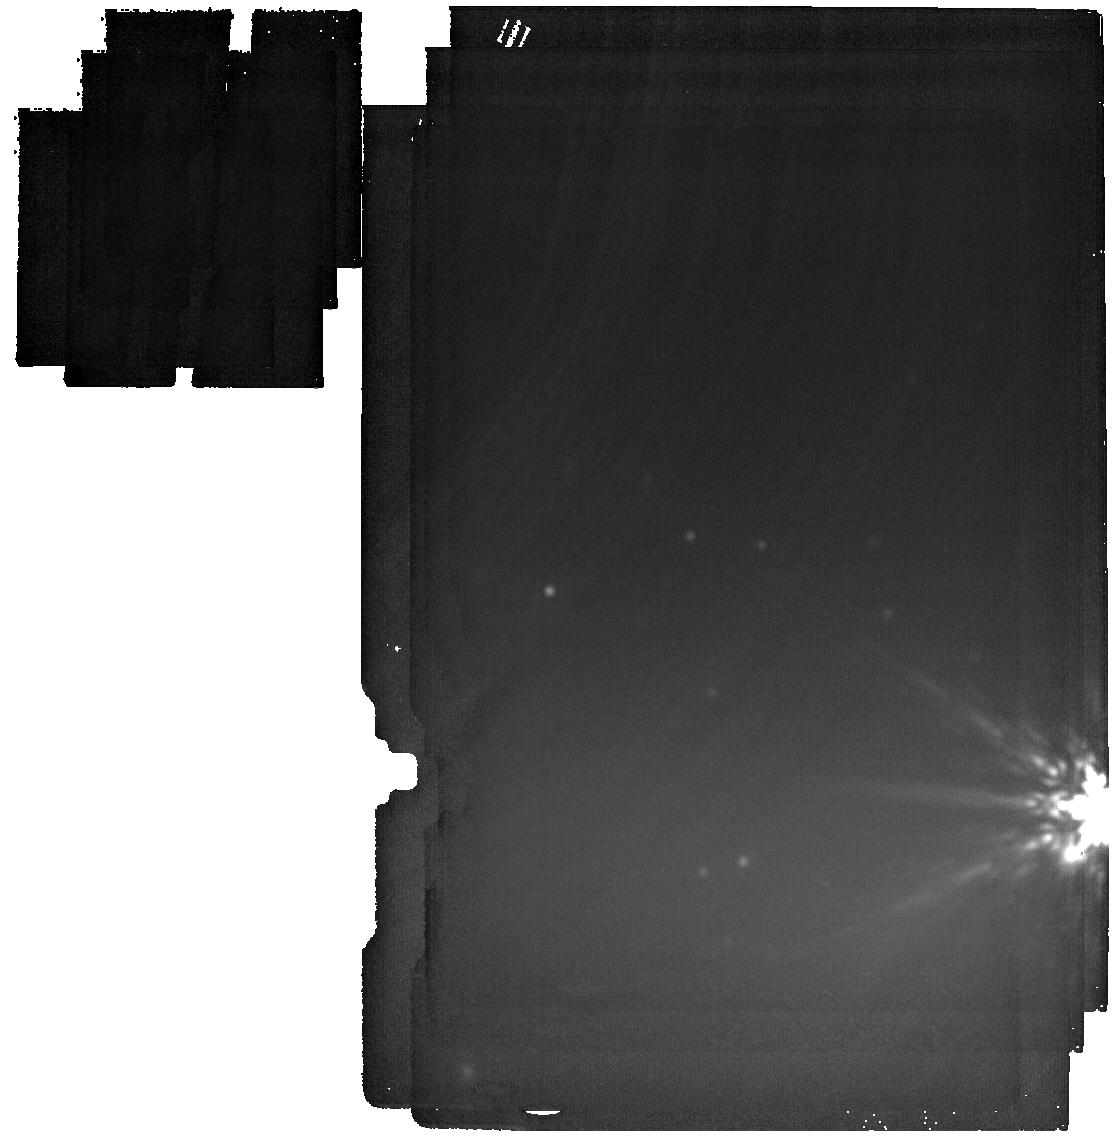
Target: WTP-M33-1. Instrument: MIRI. Filter: F2550W. Exposure: 4 min. Observation ID: jw09512-o001_t001_miri_f2550w

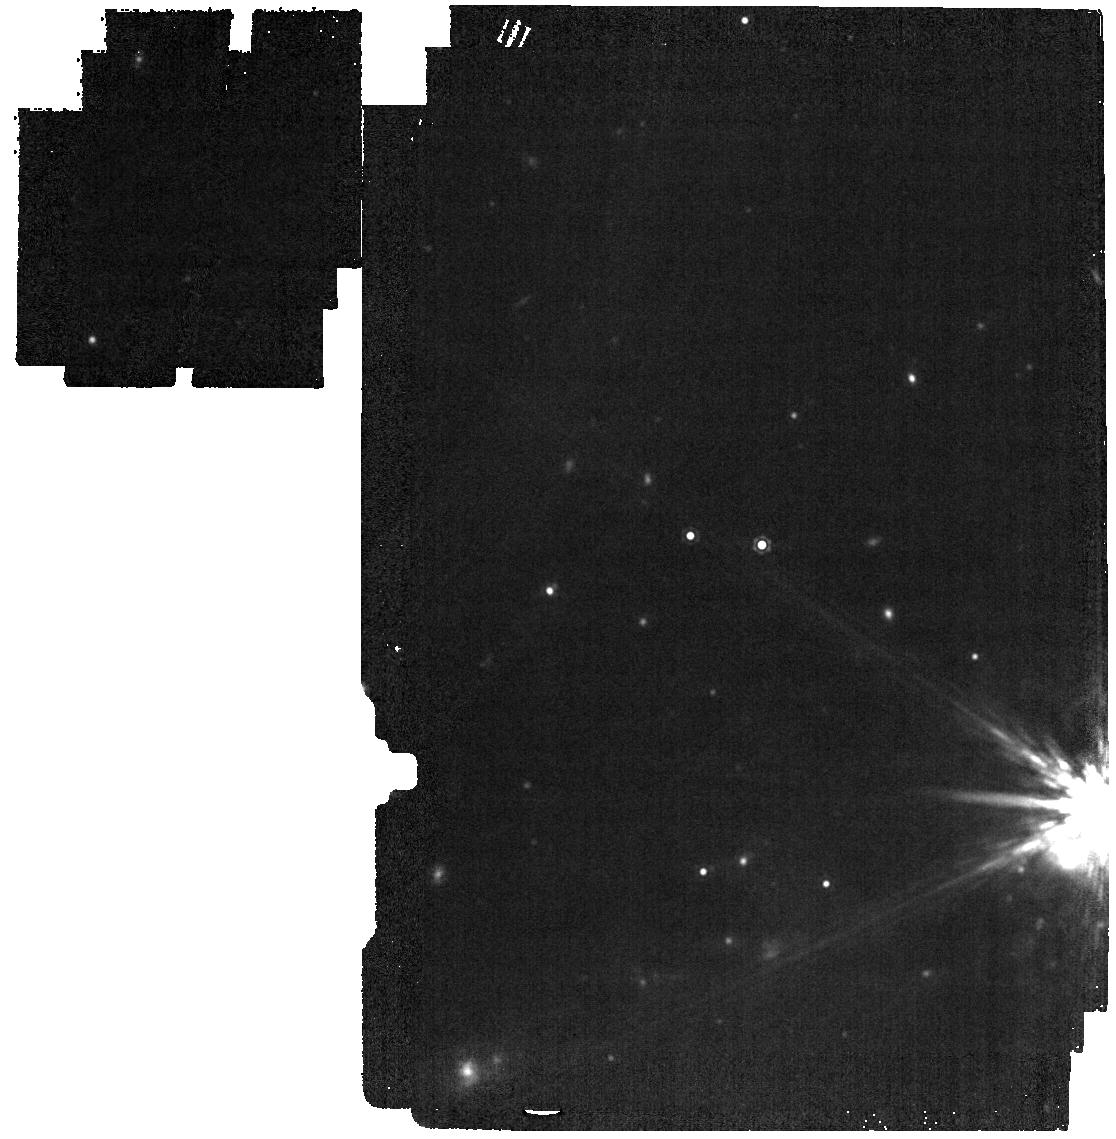
Target: WTP-M33-1. Instrument: MIRI. Filter: F1500W. Exposure: 2 min. Observation ID: jw09512-o001_t001_miri_f1500w

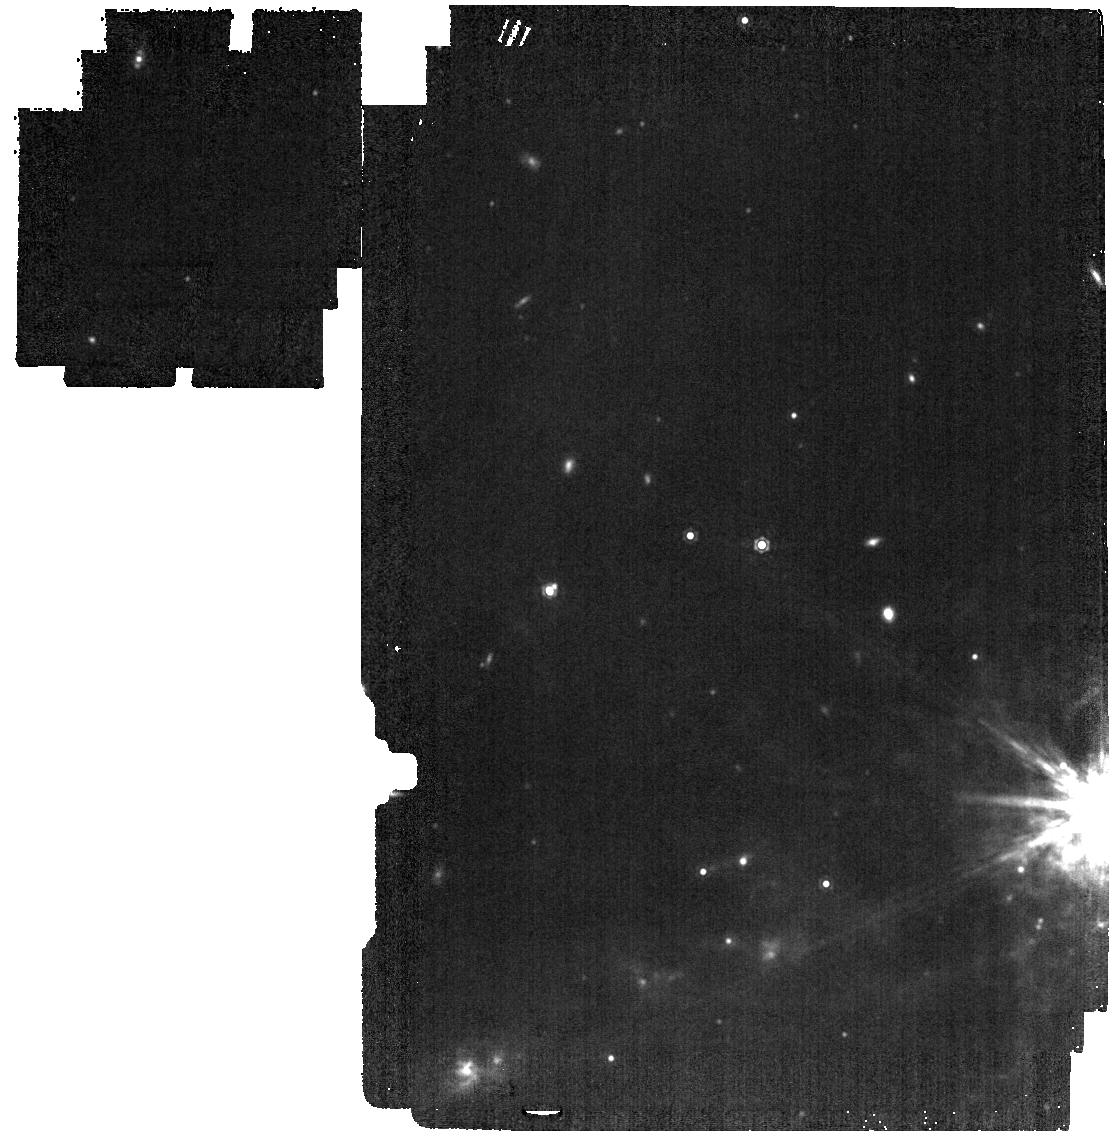
Target: WTP-M33-1. Instrument: MIRI. Filter: F1280W. Exposure: 2 min. Observation ID: jw09512-o001_t001_miri_f1280w

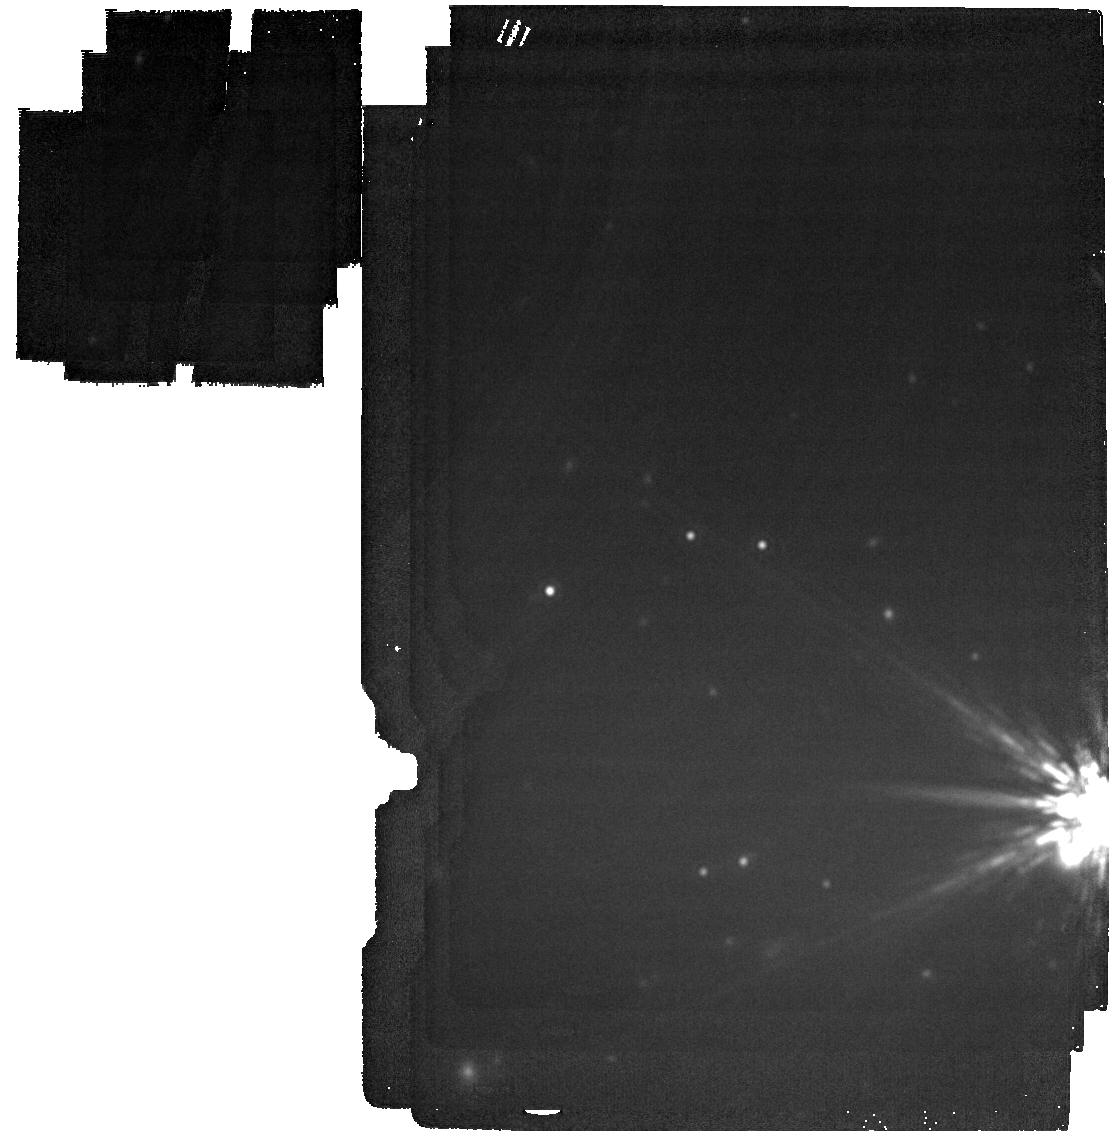
Target: WTP-M33-1. Instrument: MIRI. Filter: F2100W. Exposure: 2 min. Observation ID: jw09512-o001_t001_miri_f2100w

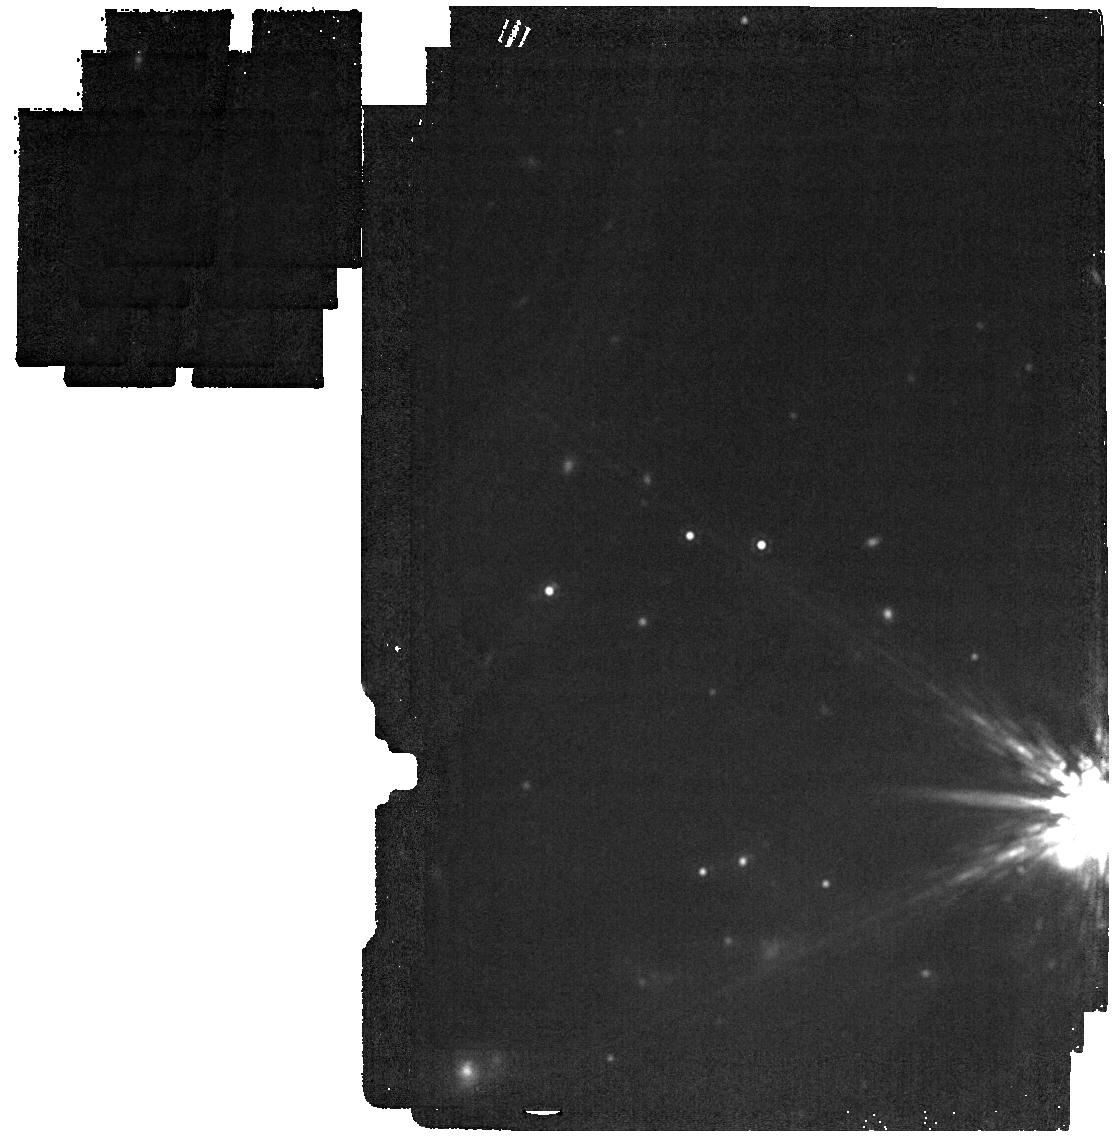
Target: WTP-M33-1. Instrument: MIRI. Filter: F1800W. Exposure: 2 min. Observation ID: jw09512-o001_t001_miri_f1800w

First Shift at an Elusive Dust Factory: Early dust and molecule formation in a giant star merger (PI: Karambelkar, Viraj)

Eruptions from stellar mergers involving giant stars are predicted to be prolific dust factories contributing significantly to the cosmic dust budget. Yet these events have remained largely hidden for decades due to a lack of sensitive infrared searches. The only confirmed giant-star merger erupted over twenty years ago and was discovered only retrospectively in archival data. It was later found to have produced a dust yield rivaling core-collapse supernovae, but its early molecule and dust formation phases were entirely missed. We have now discovered the second giant star merger in an ongoing search for mid-IR explosions using the NEOWISE survey. Unlike its predecessor, this source has been caught at an early phase, with recent mid-IR photometry indicating that dust formation has just begun. This presents an unprecedented opportunity to study early molecular and dust formation in a highly dust-productive environment. Here, we propose a non-disruptive JWST DD observation of this source, combining NIRSpec to characterize molecules such as CO, SiO, water-vapor, and potentially water-ice, MIRI LRS spectroscopy to detect the seeds of oxygen-rich dust, and long-wavelength MIRI imaging to trace the coldest dust components. These observations will provide the earliest snapshot of silicate dust formation in a giant star merger, and test models of oxygen-rich dust formation and common-envelope evolution. With dust formation already underway, deferring to Cycle 5 risks the source becoming too faint for spectroscopy and entirely missing out on the early dust-forming phase of this likely once-in-a-JWST-lifetime event.